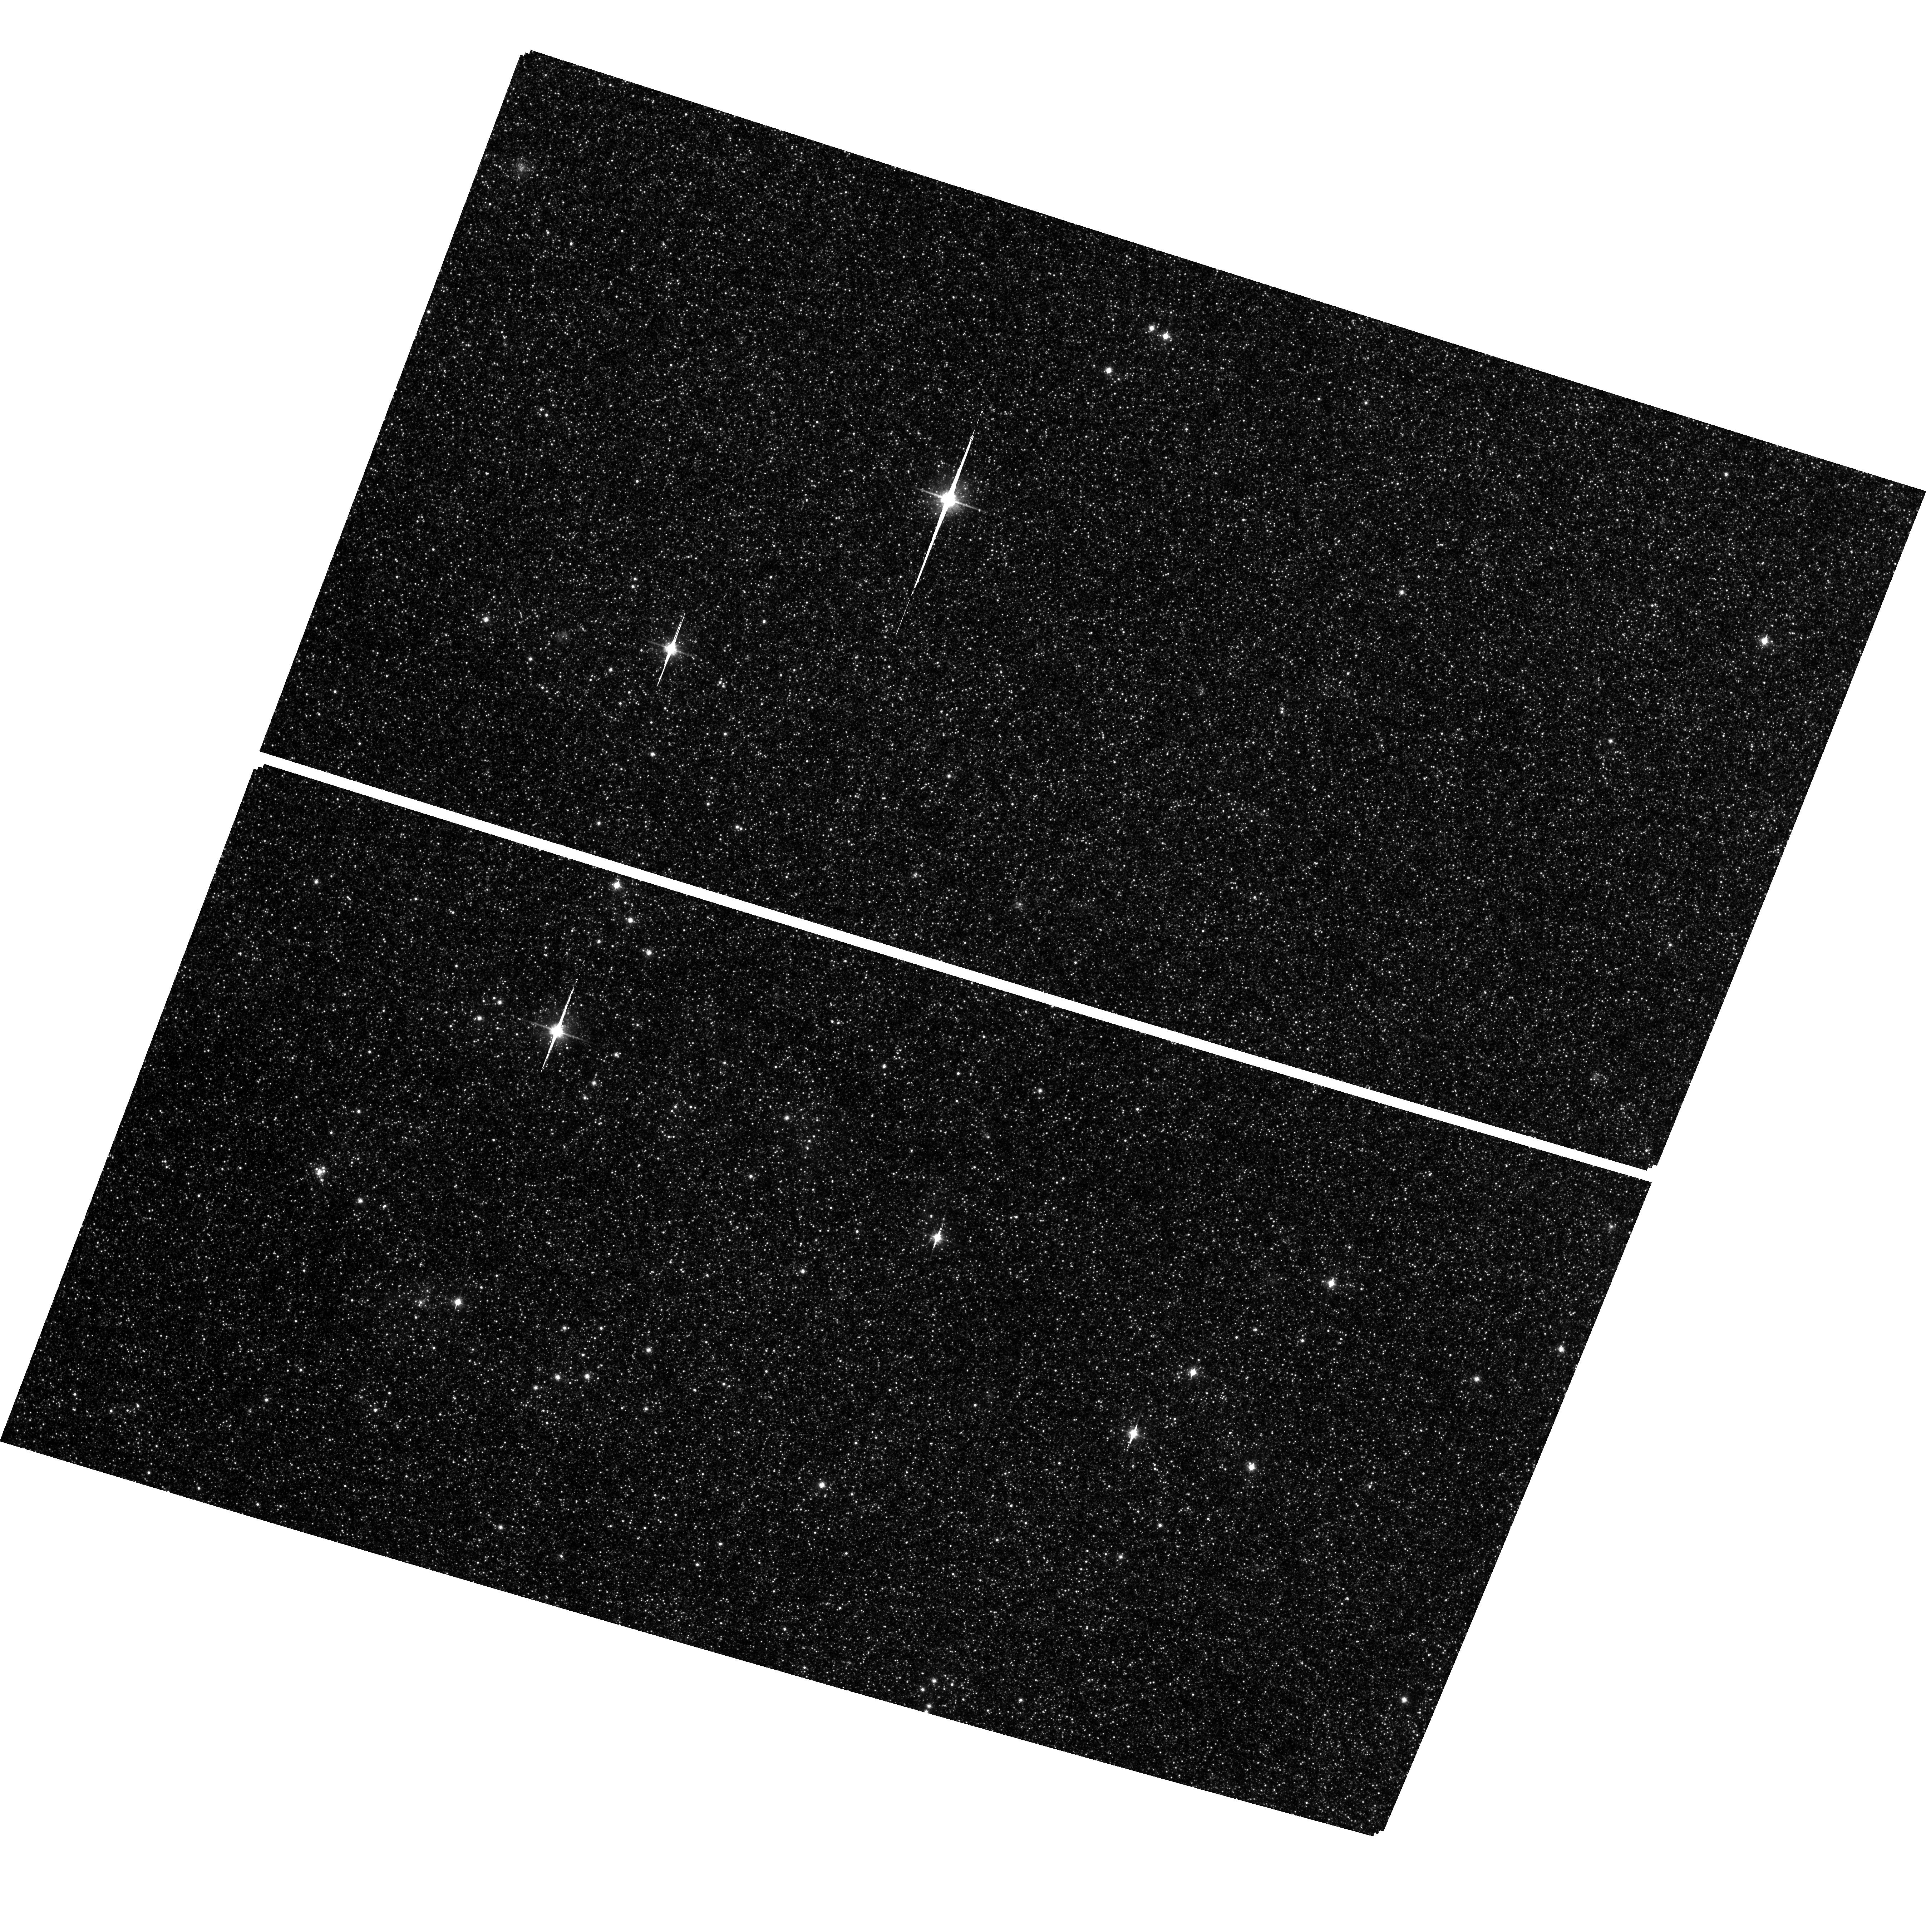
Target: field at RA 11.226°, Dec 41.527°. Instrument: ACS/WFC. Filter: F814W. Exposure: 1.9 h. Observation ID: hst_9767_50_acs_wfc_f814w_j8o450

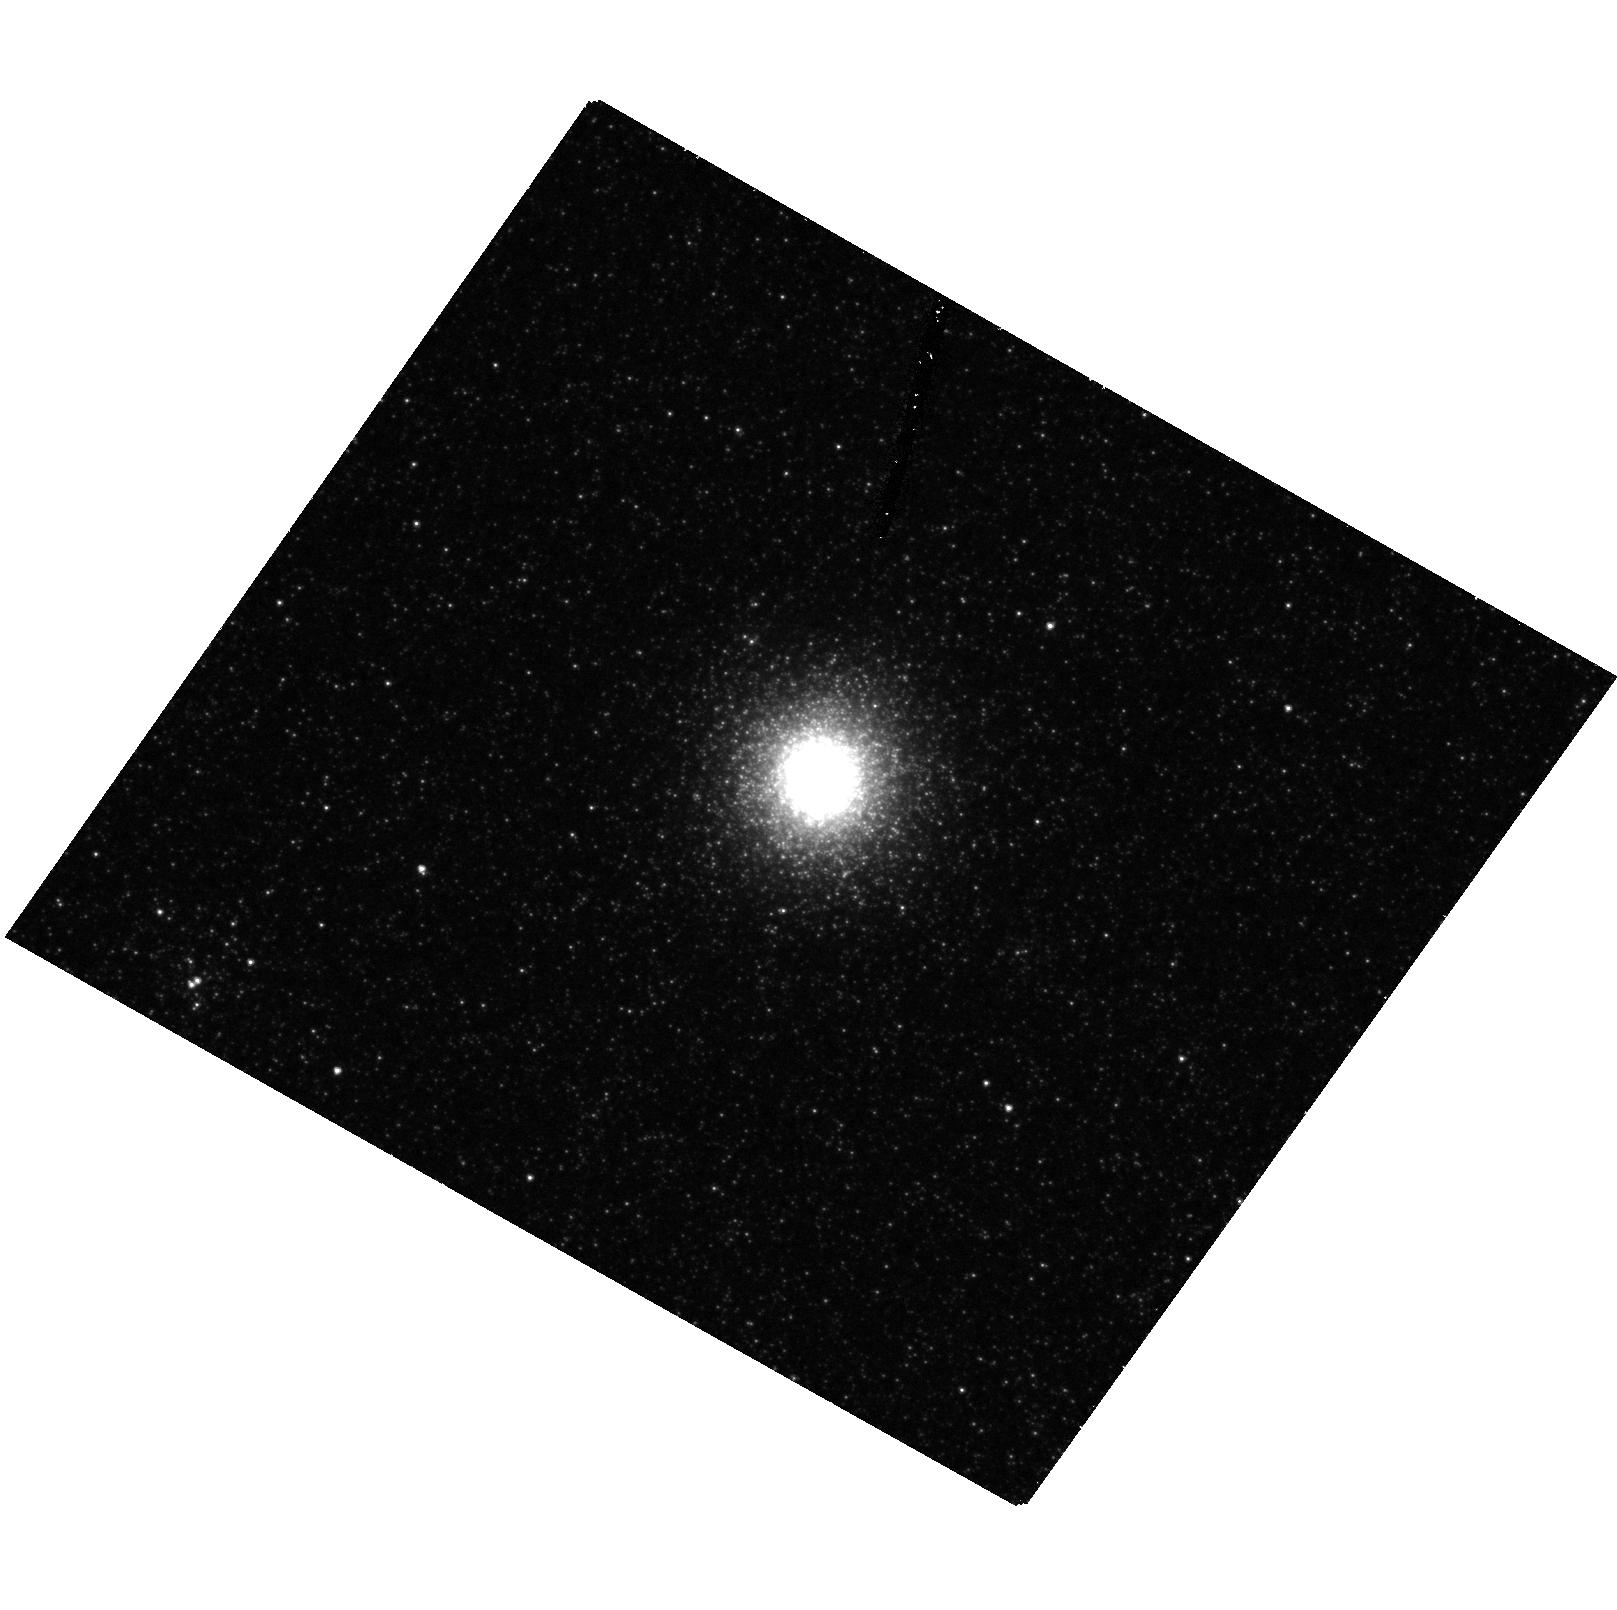
Target: G280. Instrument: ACS/HRC. Filter: F555W. Exposure: 42 min. Observation ID: hst_9767_70_acs_hrc_f555w_j8o470

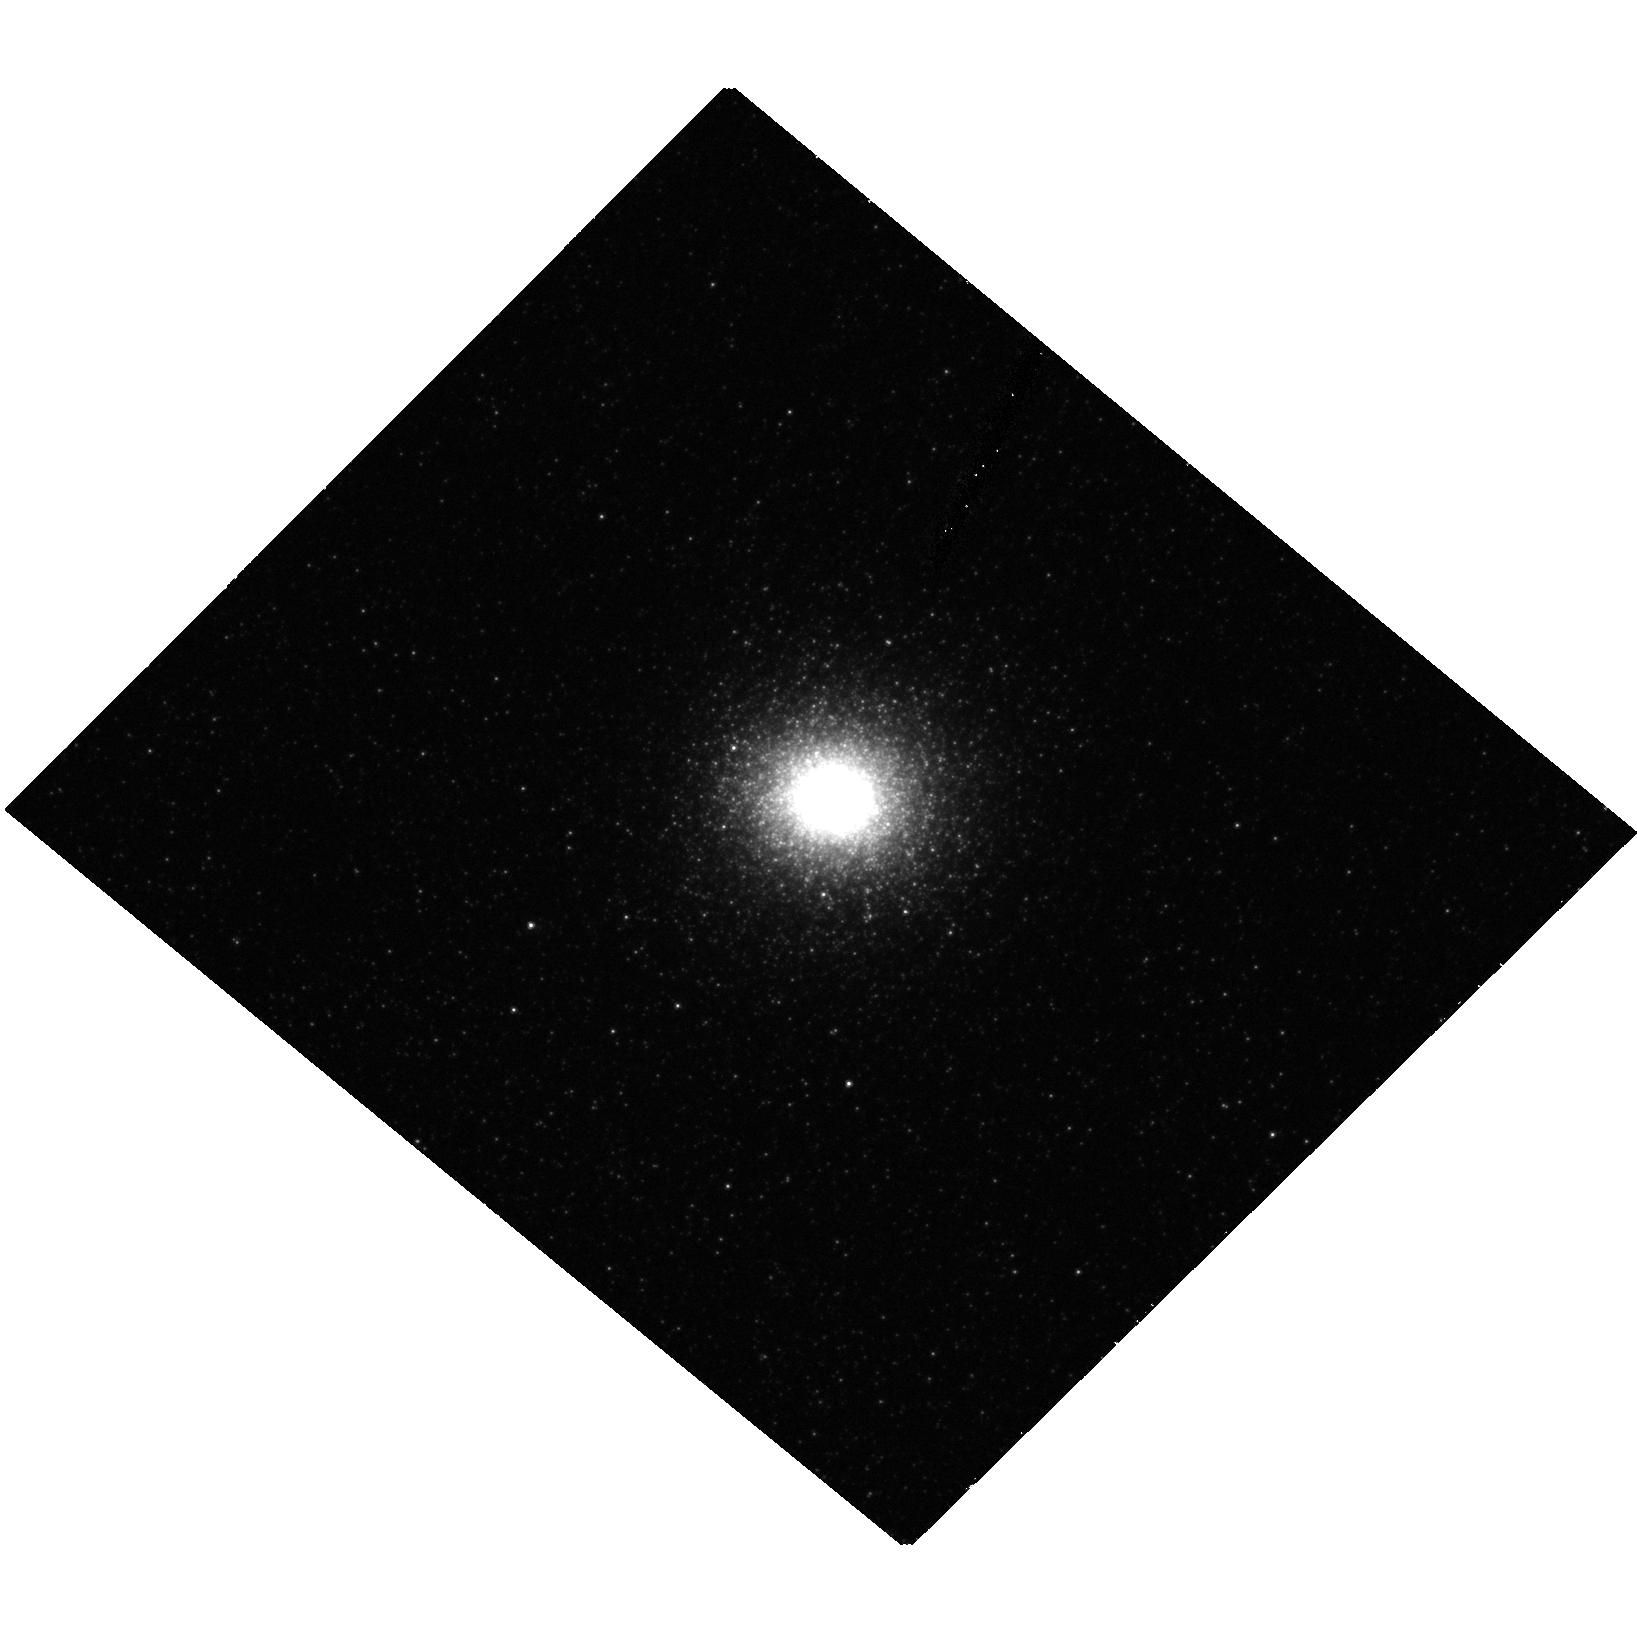
Target: G78. Instrument: ACS/HRC. Filter: F555W. Exposure: 42 min. Observation ID: hst_9767_60_acs_hrc_f555w_j8o460

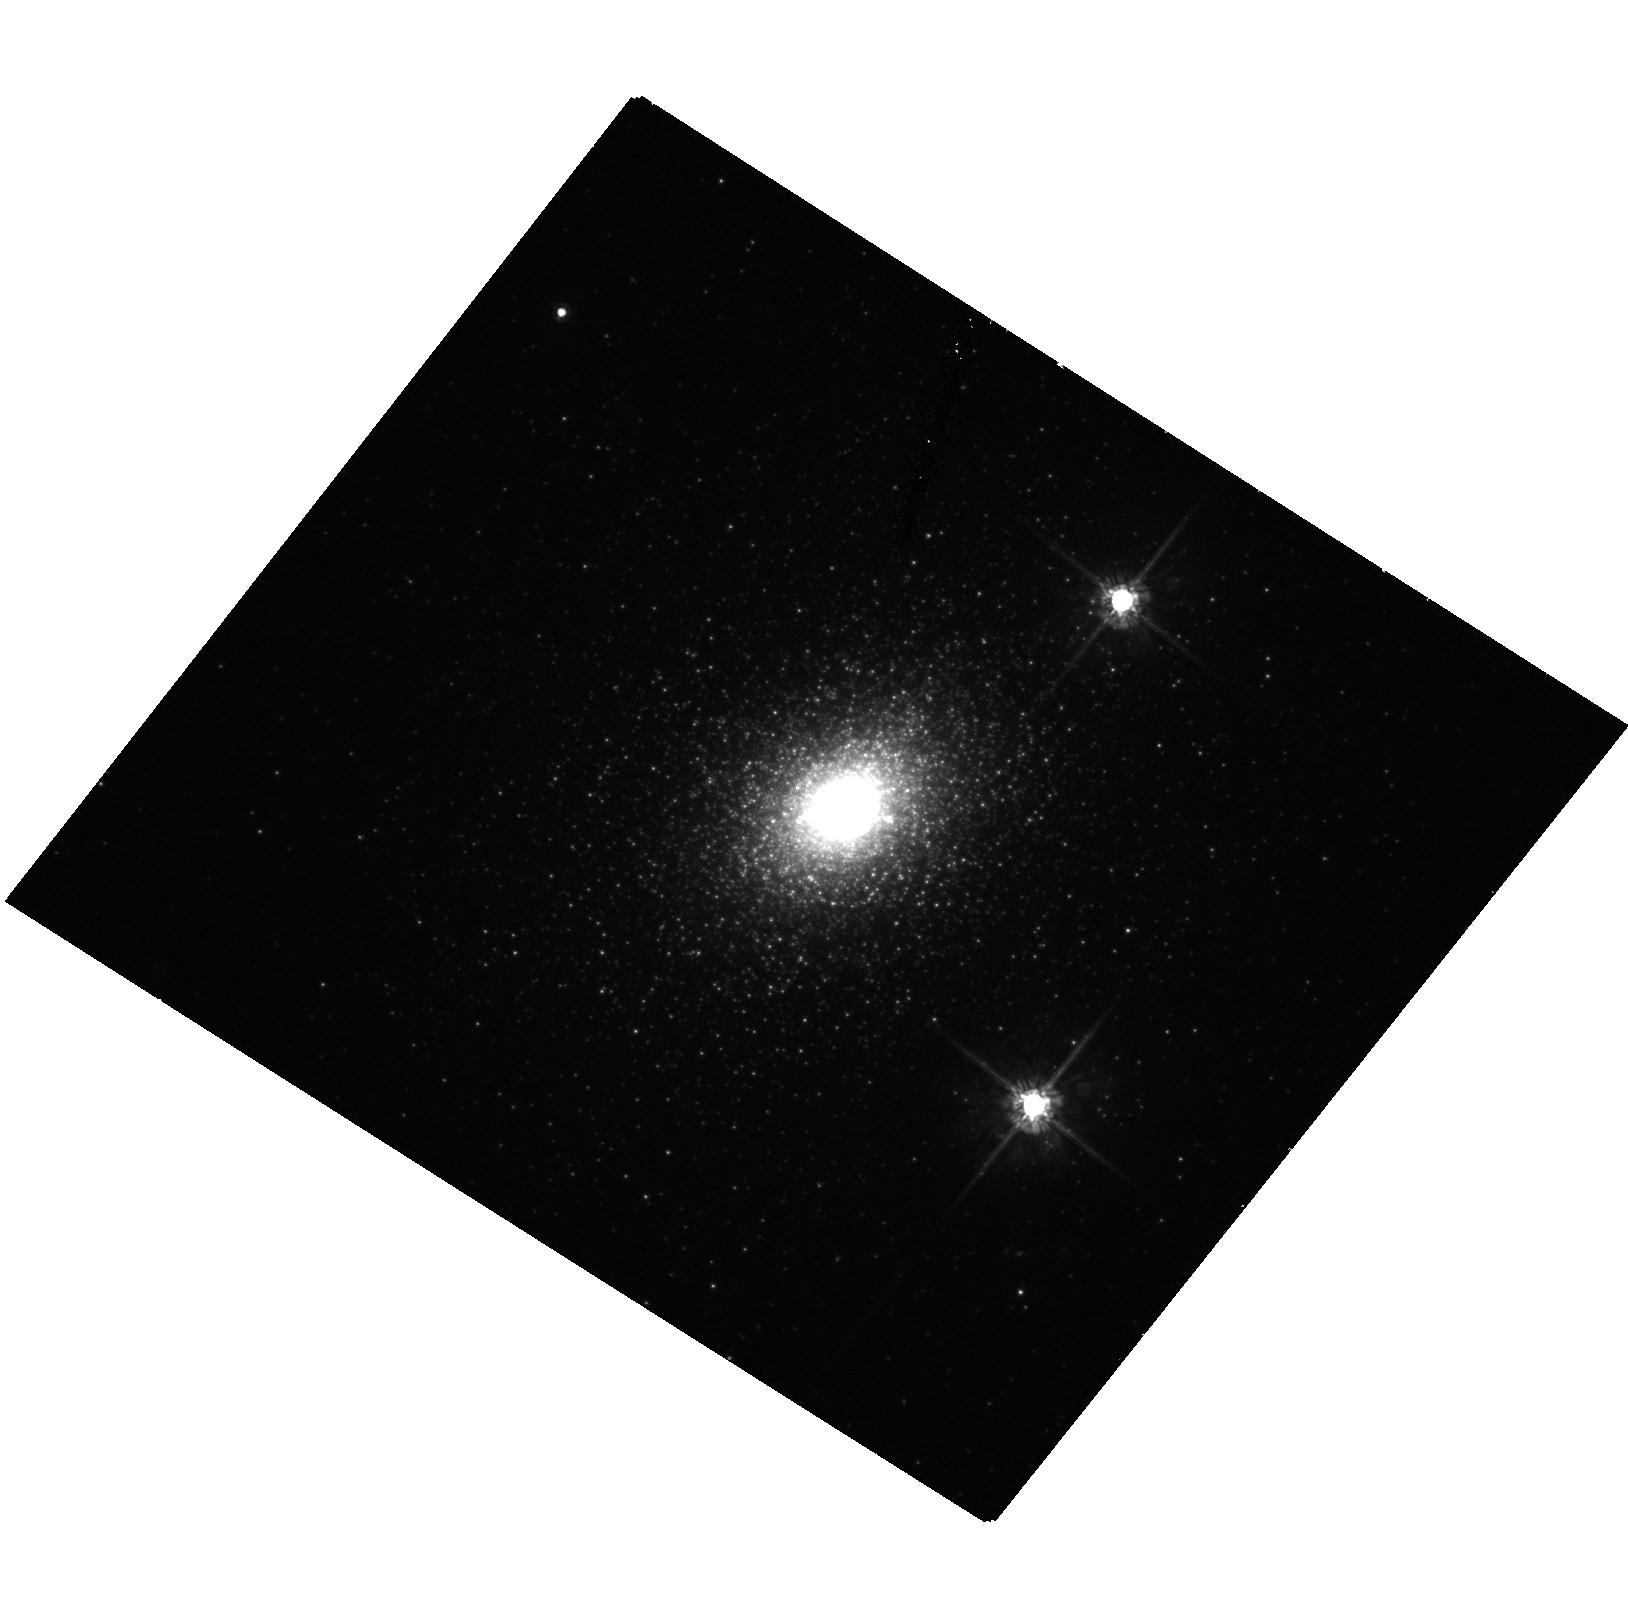
Target: G1. Instrument: ACS/HRC. Filter: F555W. Exposure: 41 min. Observation ID: hst_9767_80_acs_hrc_f555w_j8o480

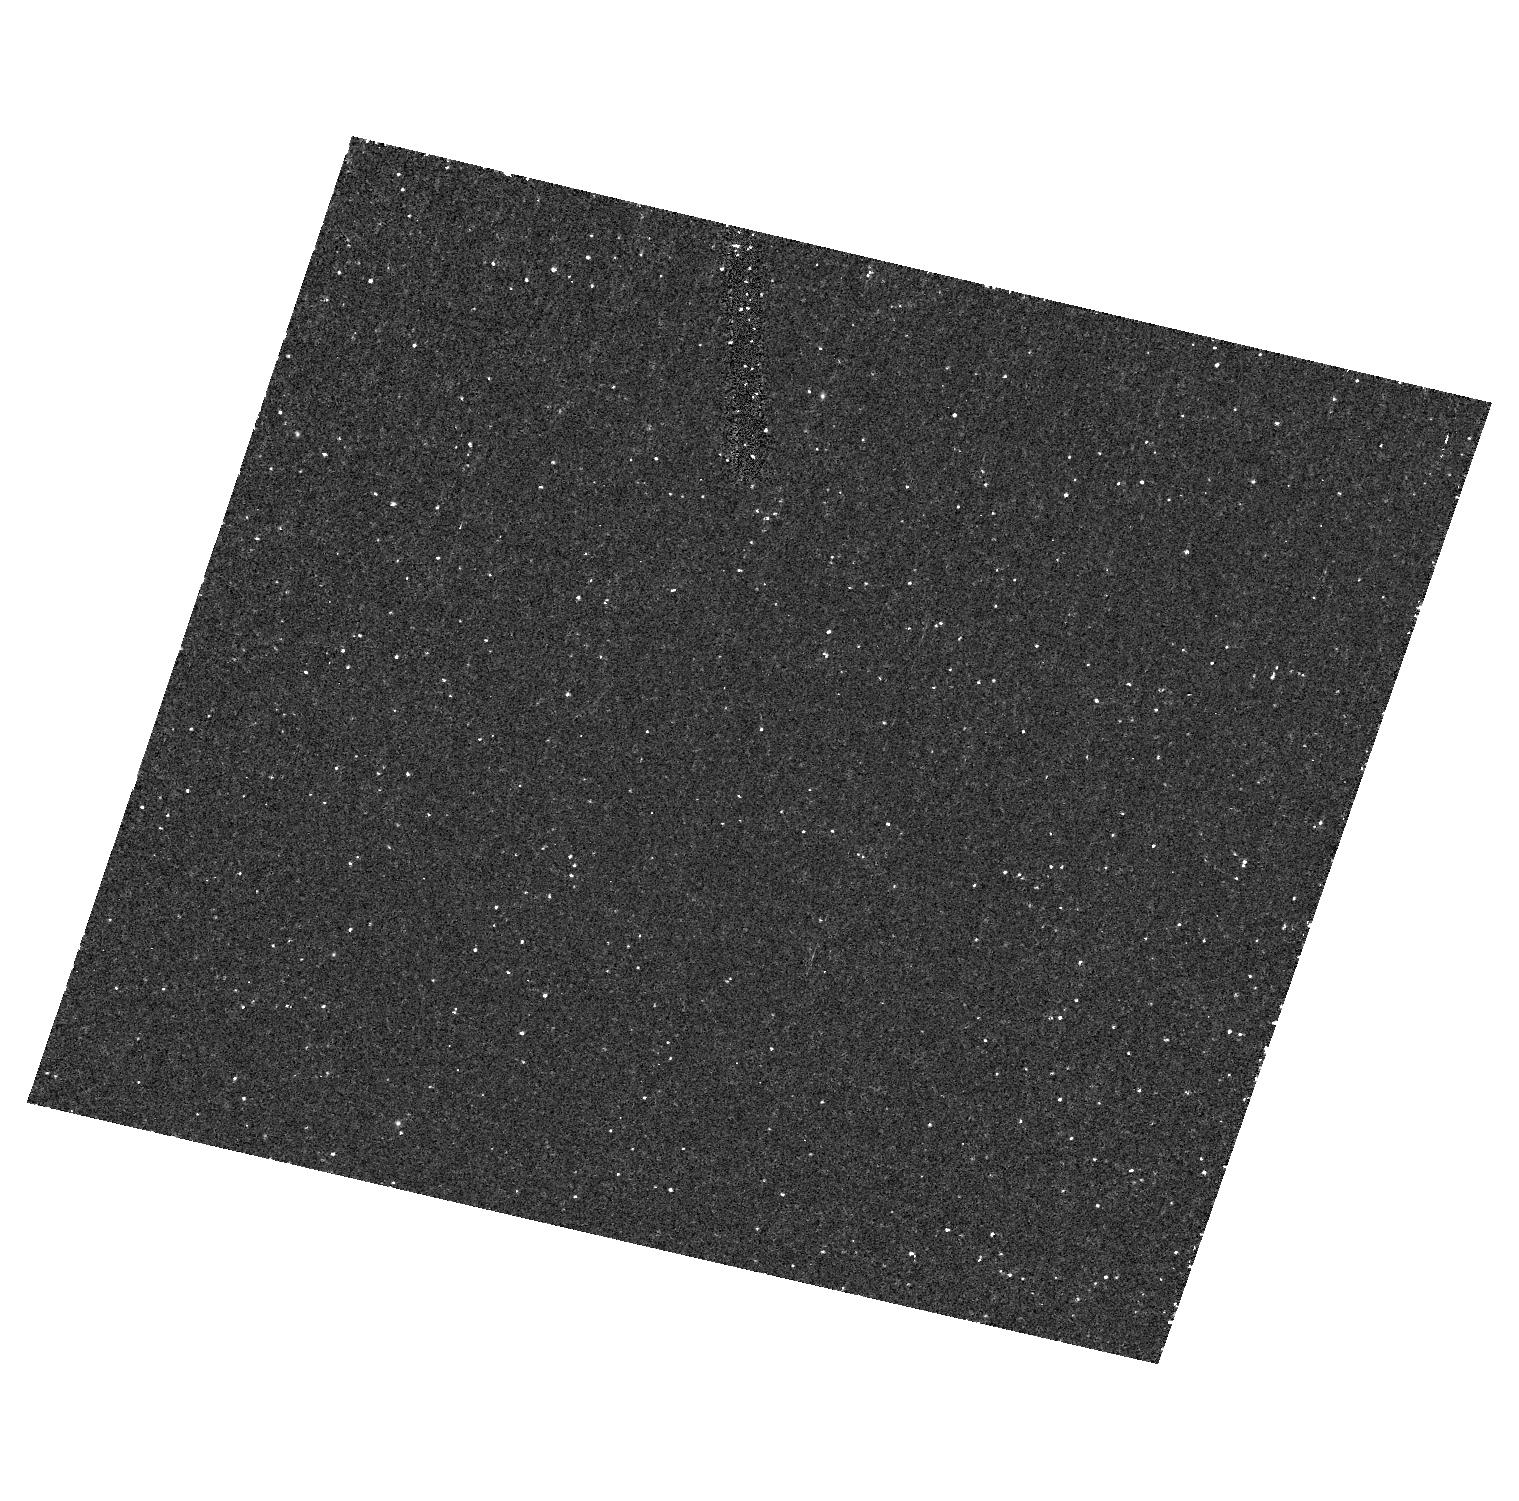
Target: field at RA 11.180°, Dec 41.583°. Instrument: ACS/HRC. Filter: F250W. Exposure: 41 min. Observation ID: hst_9767_40_acs_hrc_f250w_j8o440

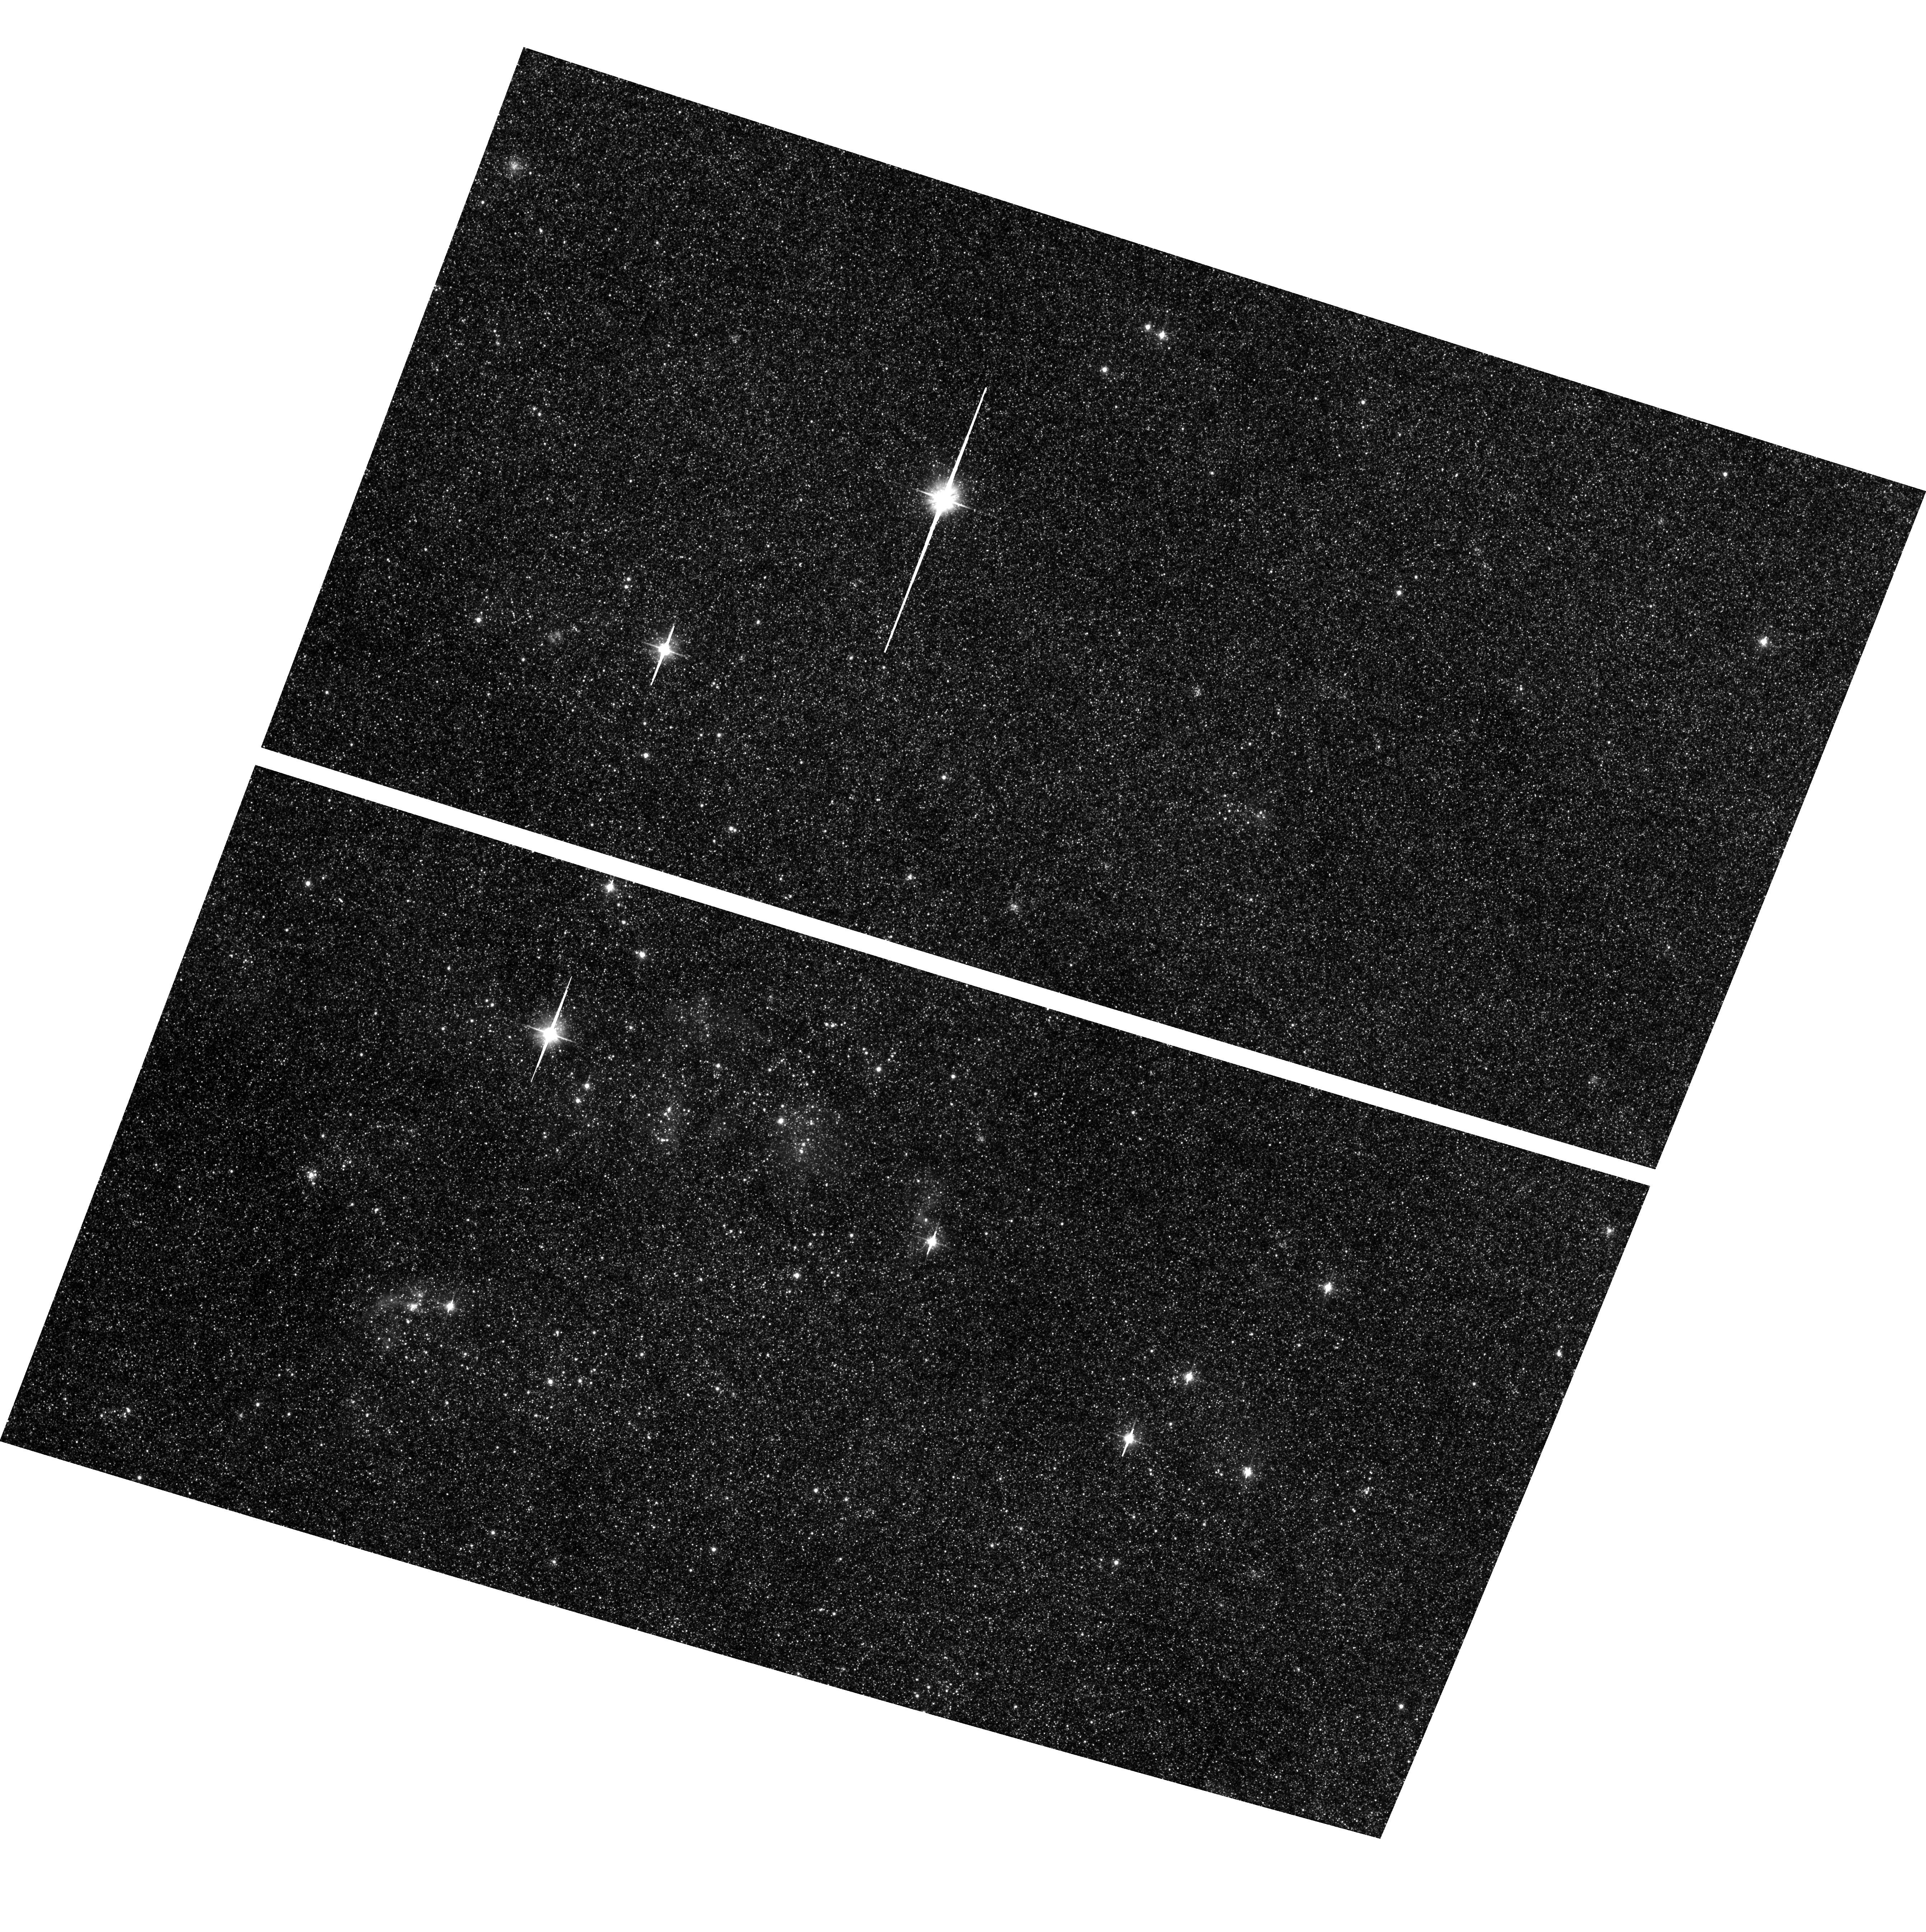
Target: field at RA 11.226°, Dec 41.527°. Instrument: ACS/WFC. Filter: F606W. Exposure: 1.2 h. Observation ID: hst_9767_56_acs_wfc_f606w_j8o456

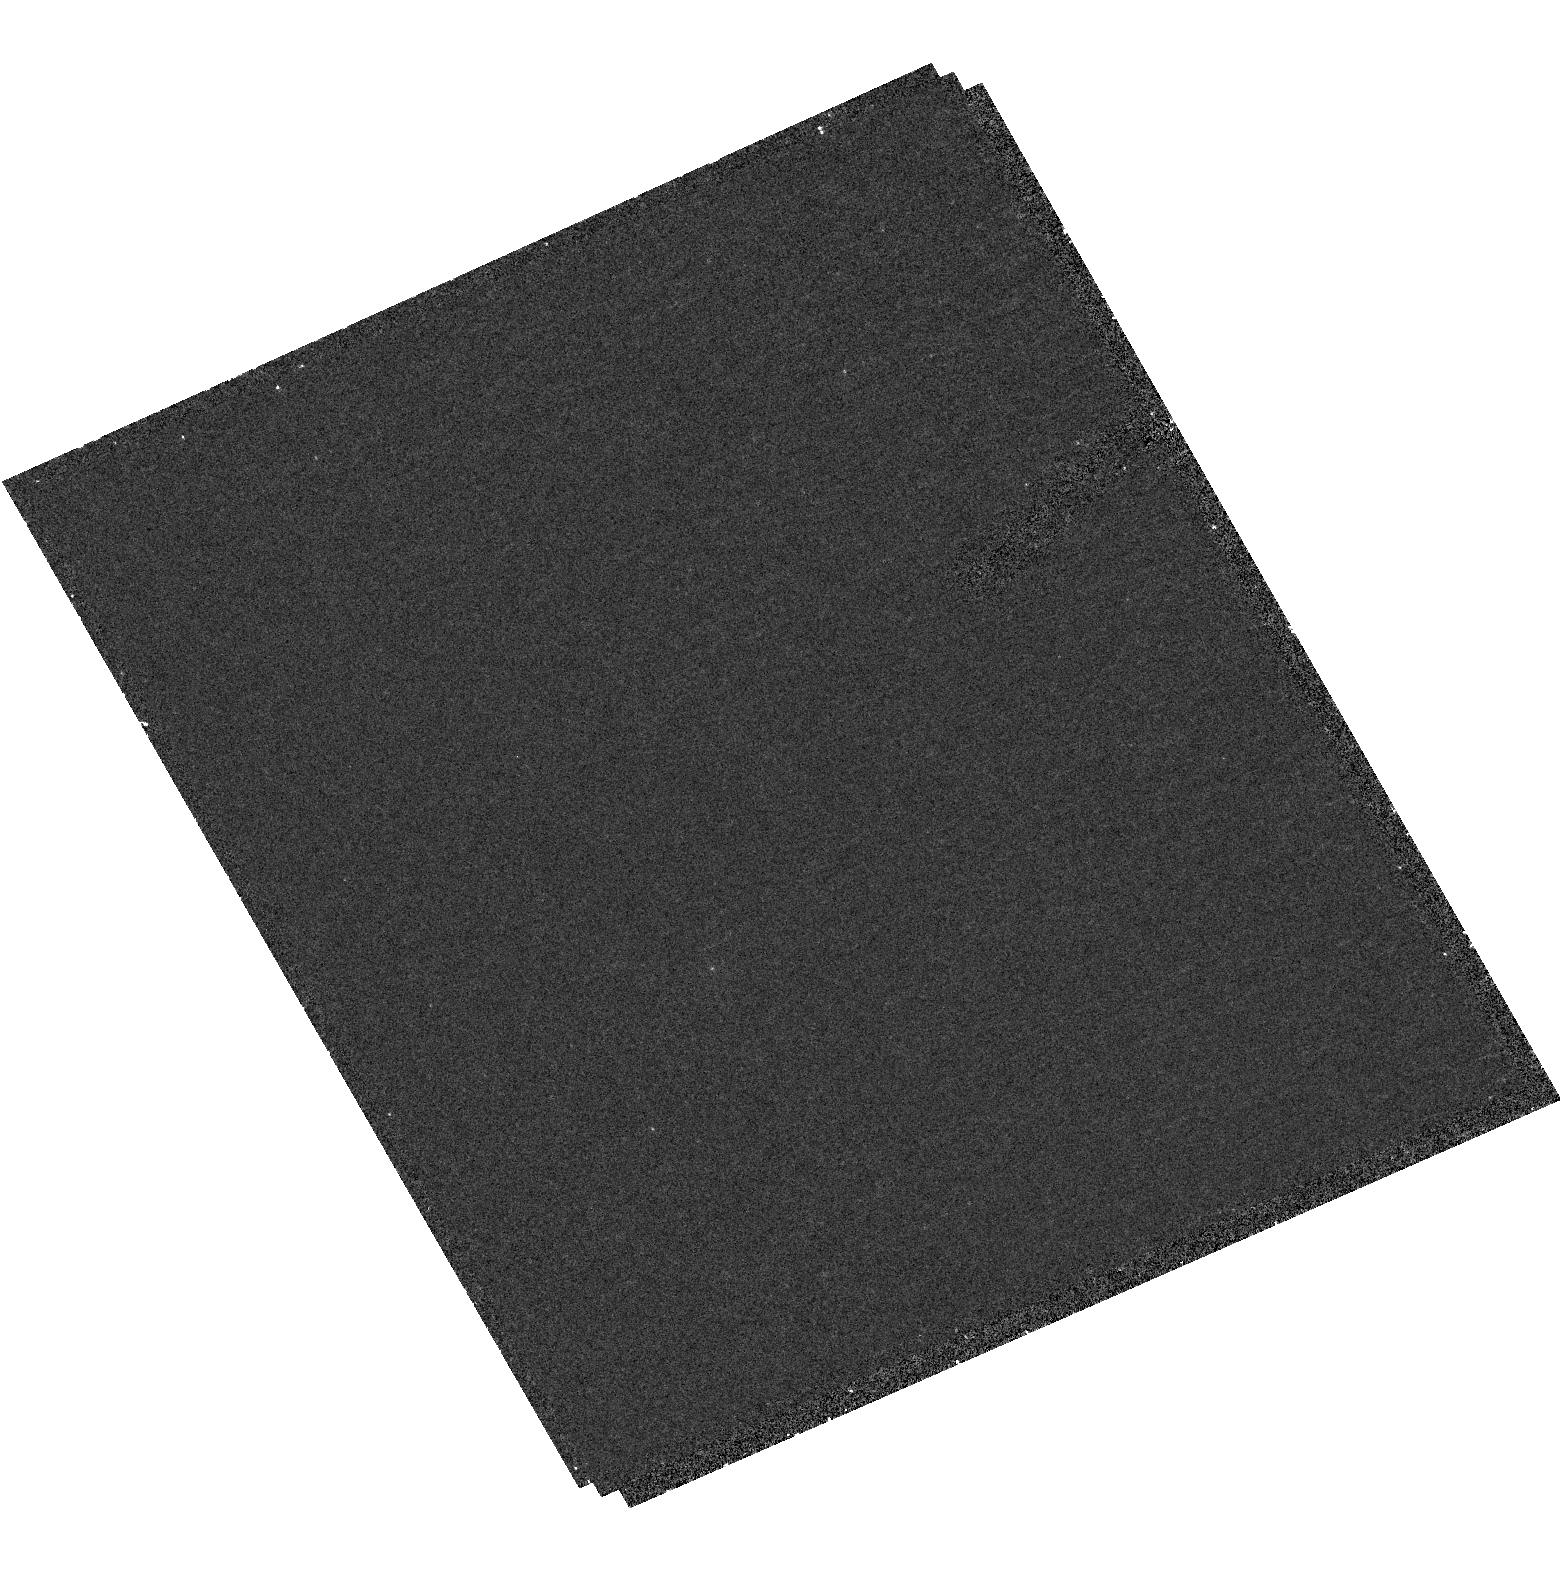
Target: field at RA 10.076°, Dec 41.413°. Instrument: ACS/HRC. Filter: F250W. Exposure: 1.8 h. Observation ID: hst_9767_20_acs_hrc_f250w_j8o420

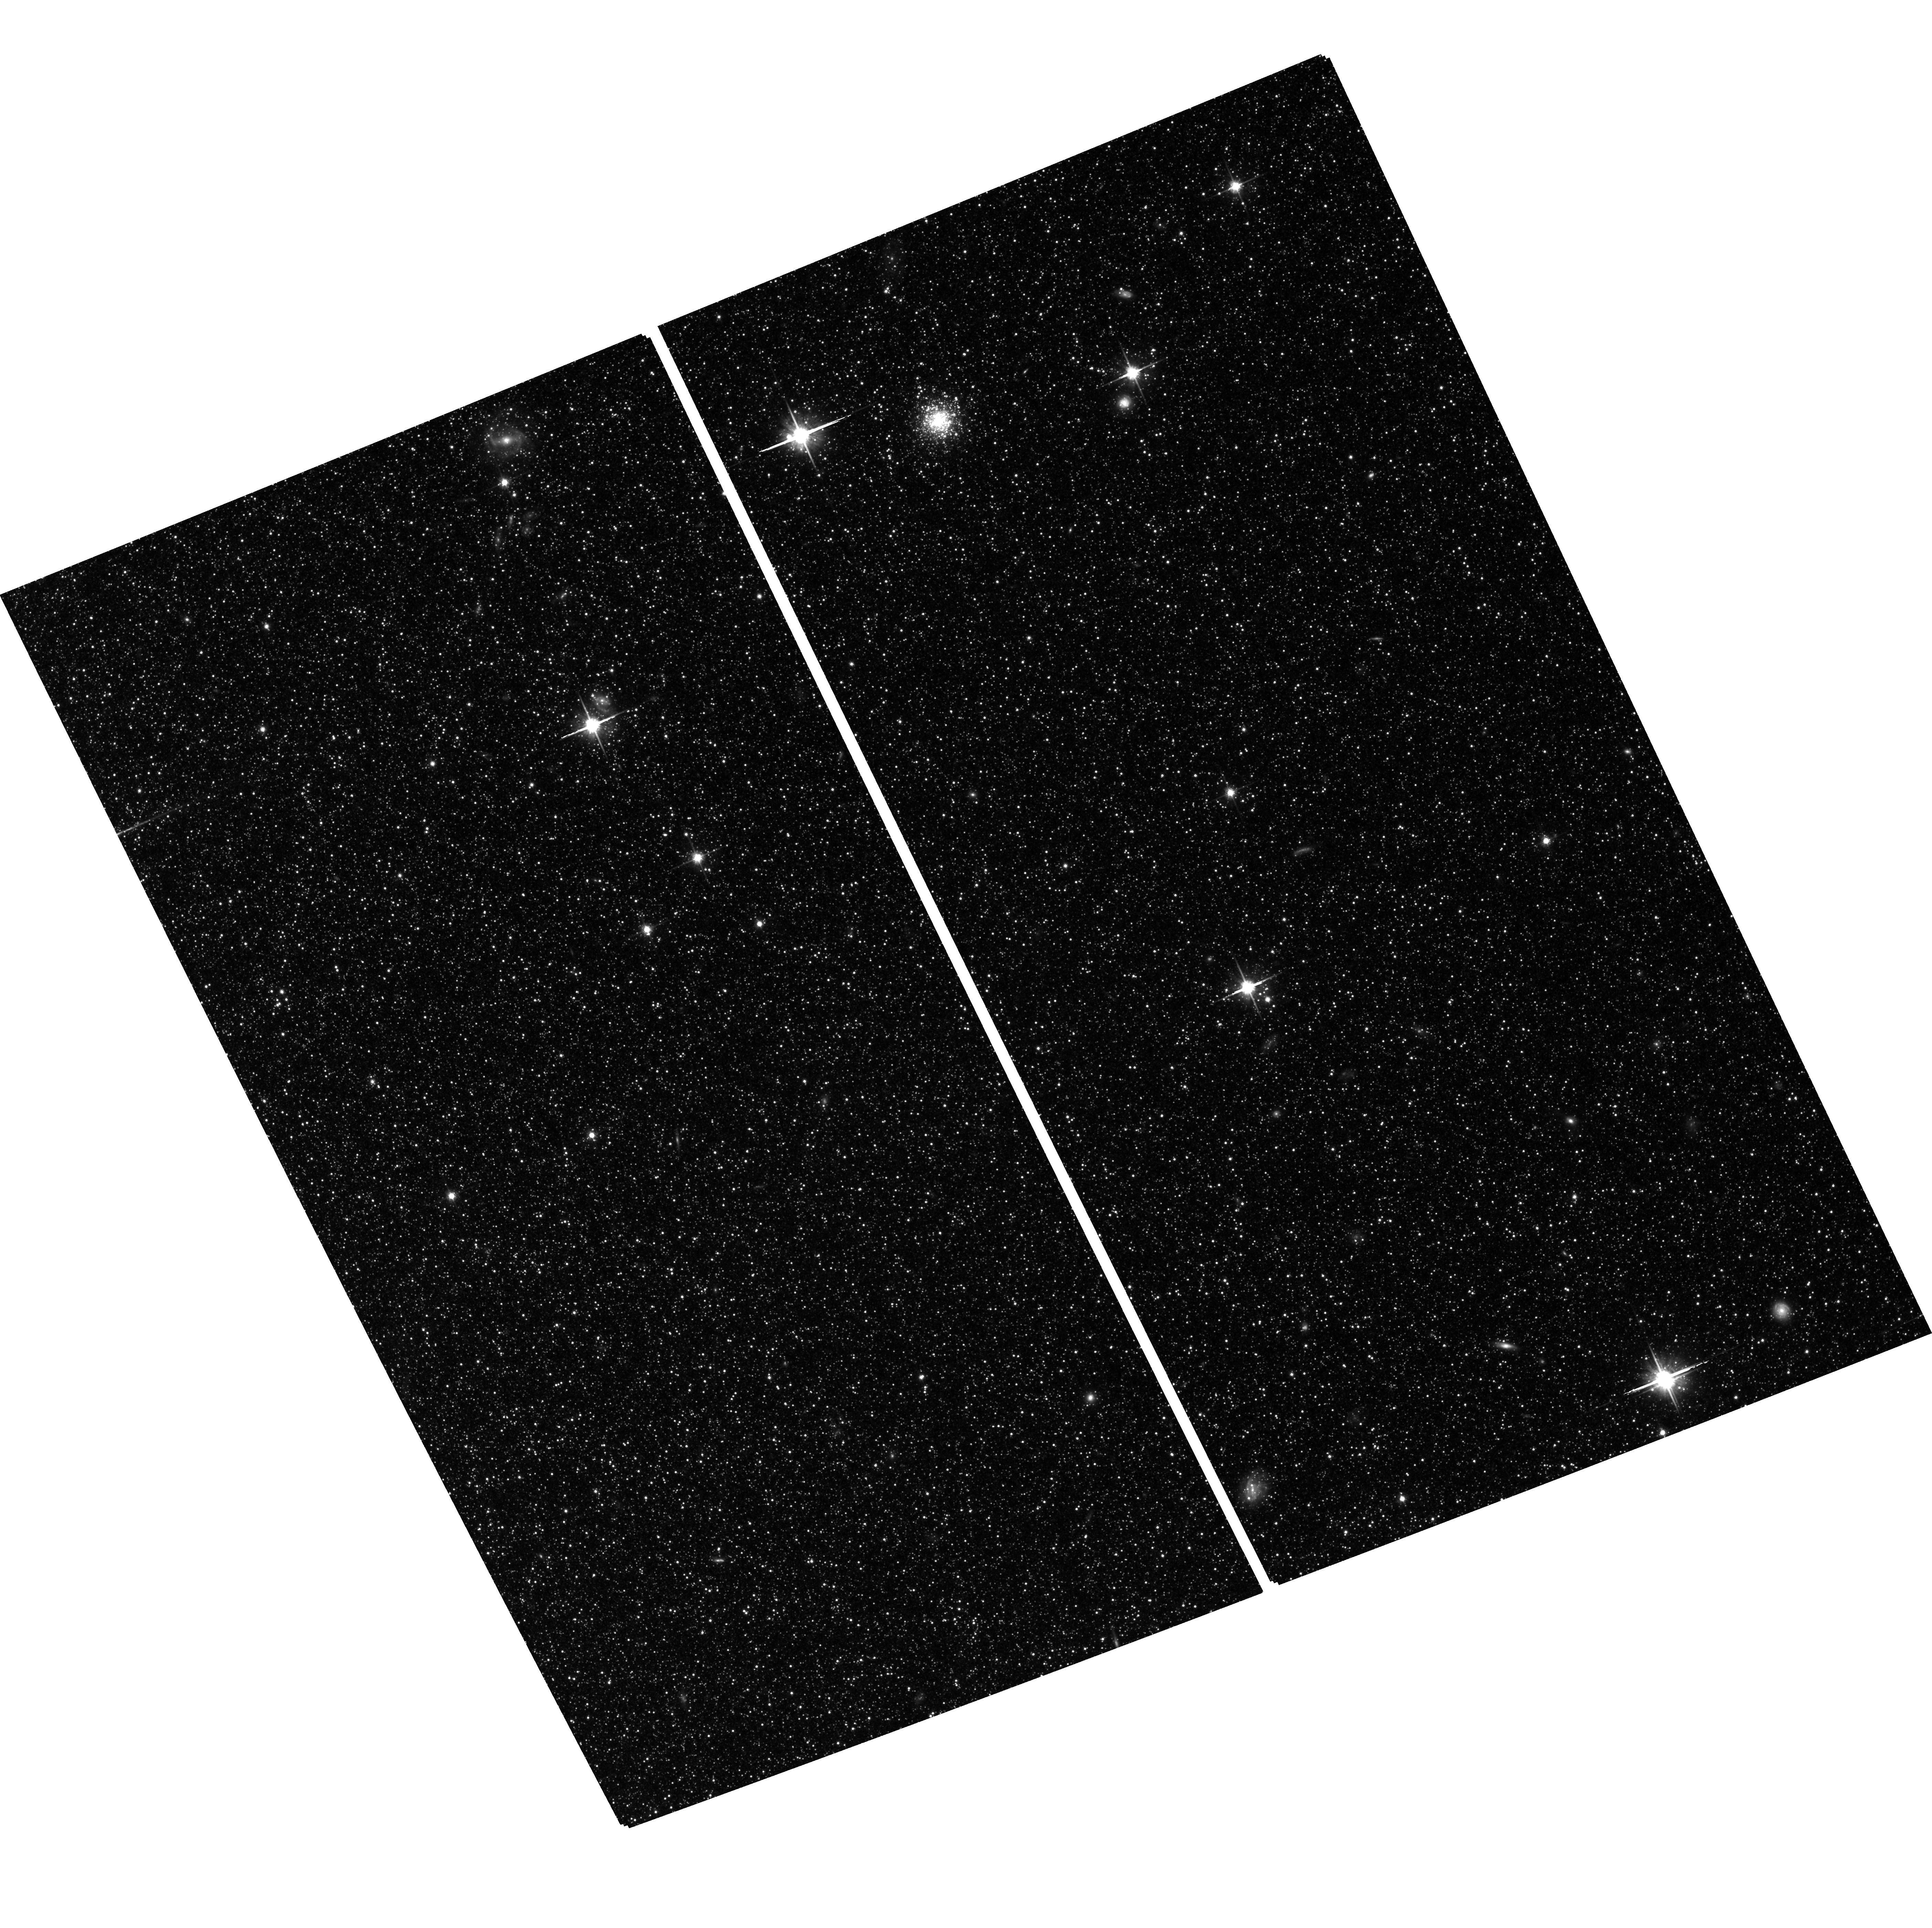
Target: field at RA 10.163°, Dec 41.400°. Instrument: ACS/WFC. Filter: F814W. Exposure: 1.9 h. Observation ID: hst_9767_20_acs_wfc_f814w_j8o420

Search for Black Holes in M31 Globular Clusters (PI: Gebhardt, Karl)

Whether globular clusters contain a central massive black hole remains a very controversial subject today, and yet is extremely important for theoretical models for black hole and cluster formation. Furthermore, the existence of intermediate-mass black holes has important implications for supermassive black hole and galactic bulge formation, as well as providing signatures in gravitational wave detectors. We propose to obtain high spatial resolution, long-slit spectroscopy of two globular clusters in M31, G78 and G280. These two clusters represent the best ones in which to constrain a central black hole. Most importantly, both of these clusters have long central relaxation times, and thus confusion between a central black hole and a collection of heavy stellar remnants is alleviated. We have considered all globular clusters in our Galaxy and in M31; STIS observations of these two will provide the strongest limits for a black hole in any cluster, and better than the two claims made previously in the literature. Combined with the data for G1, these three clusters have the three highest central velocity dispersions for any cluster in the Local Group and will shed light on possible connections between galaxy and globular cluster formation.